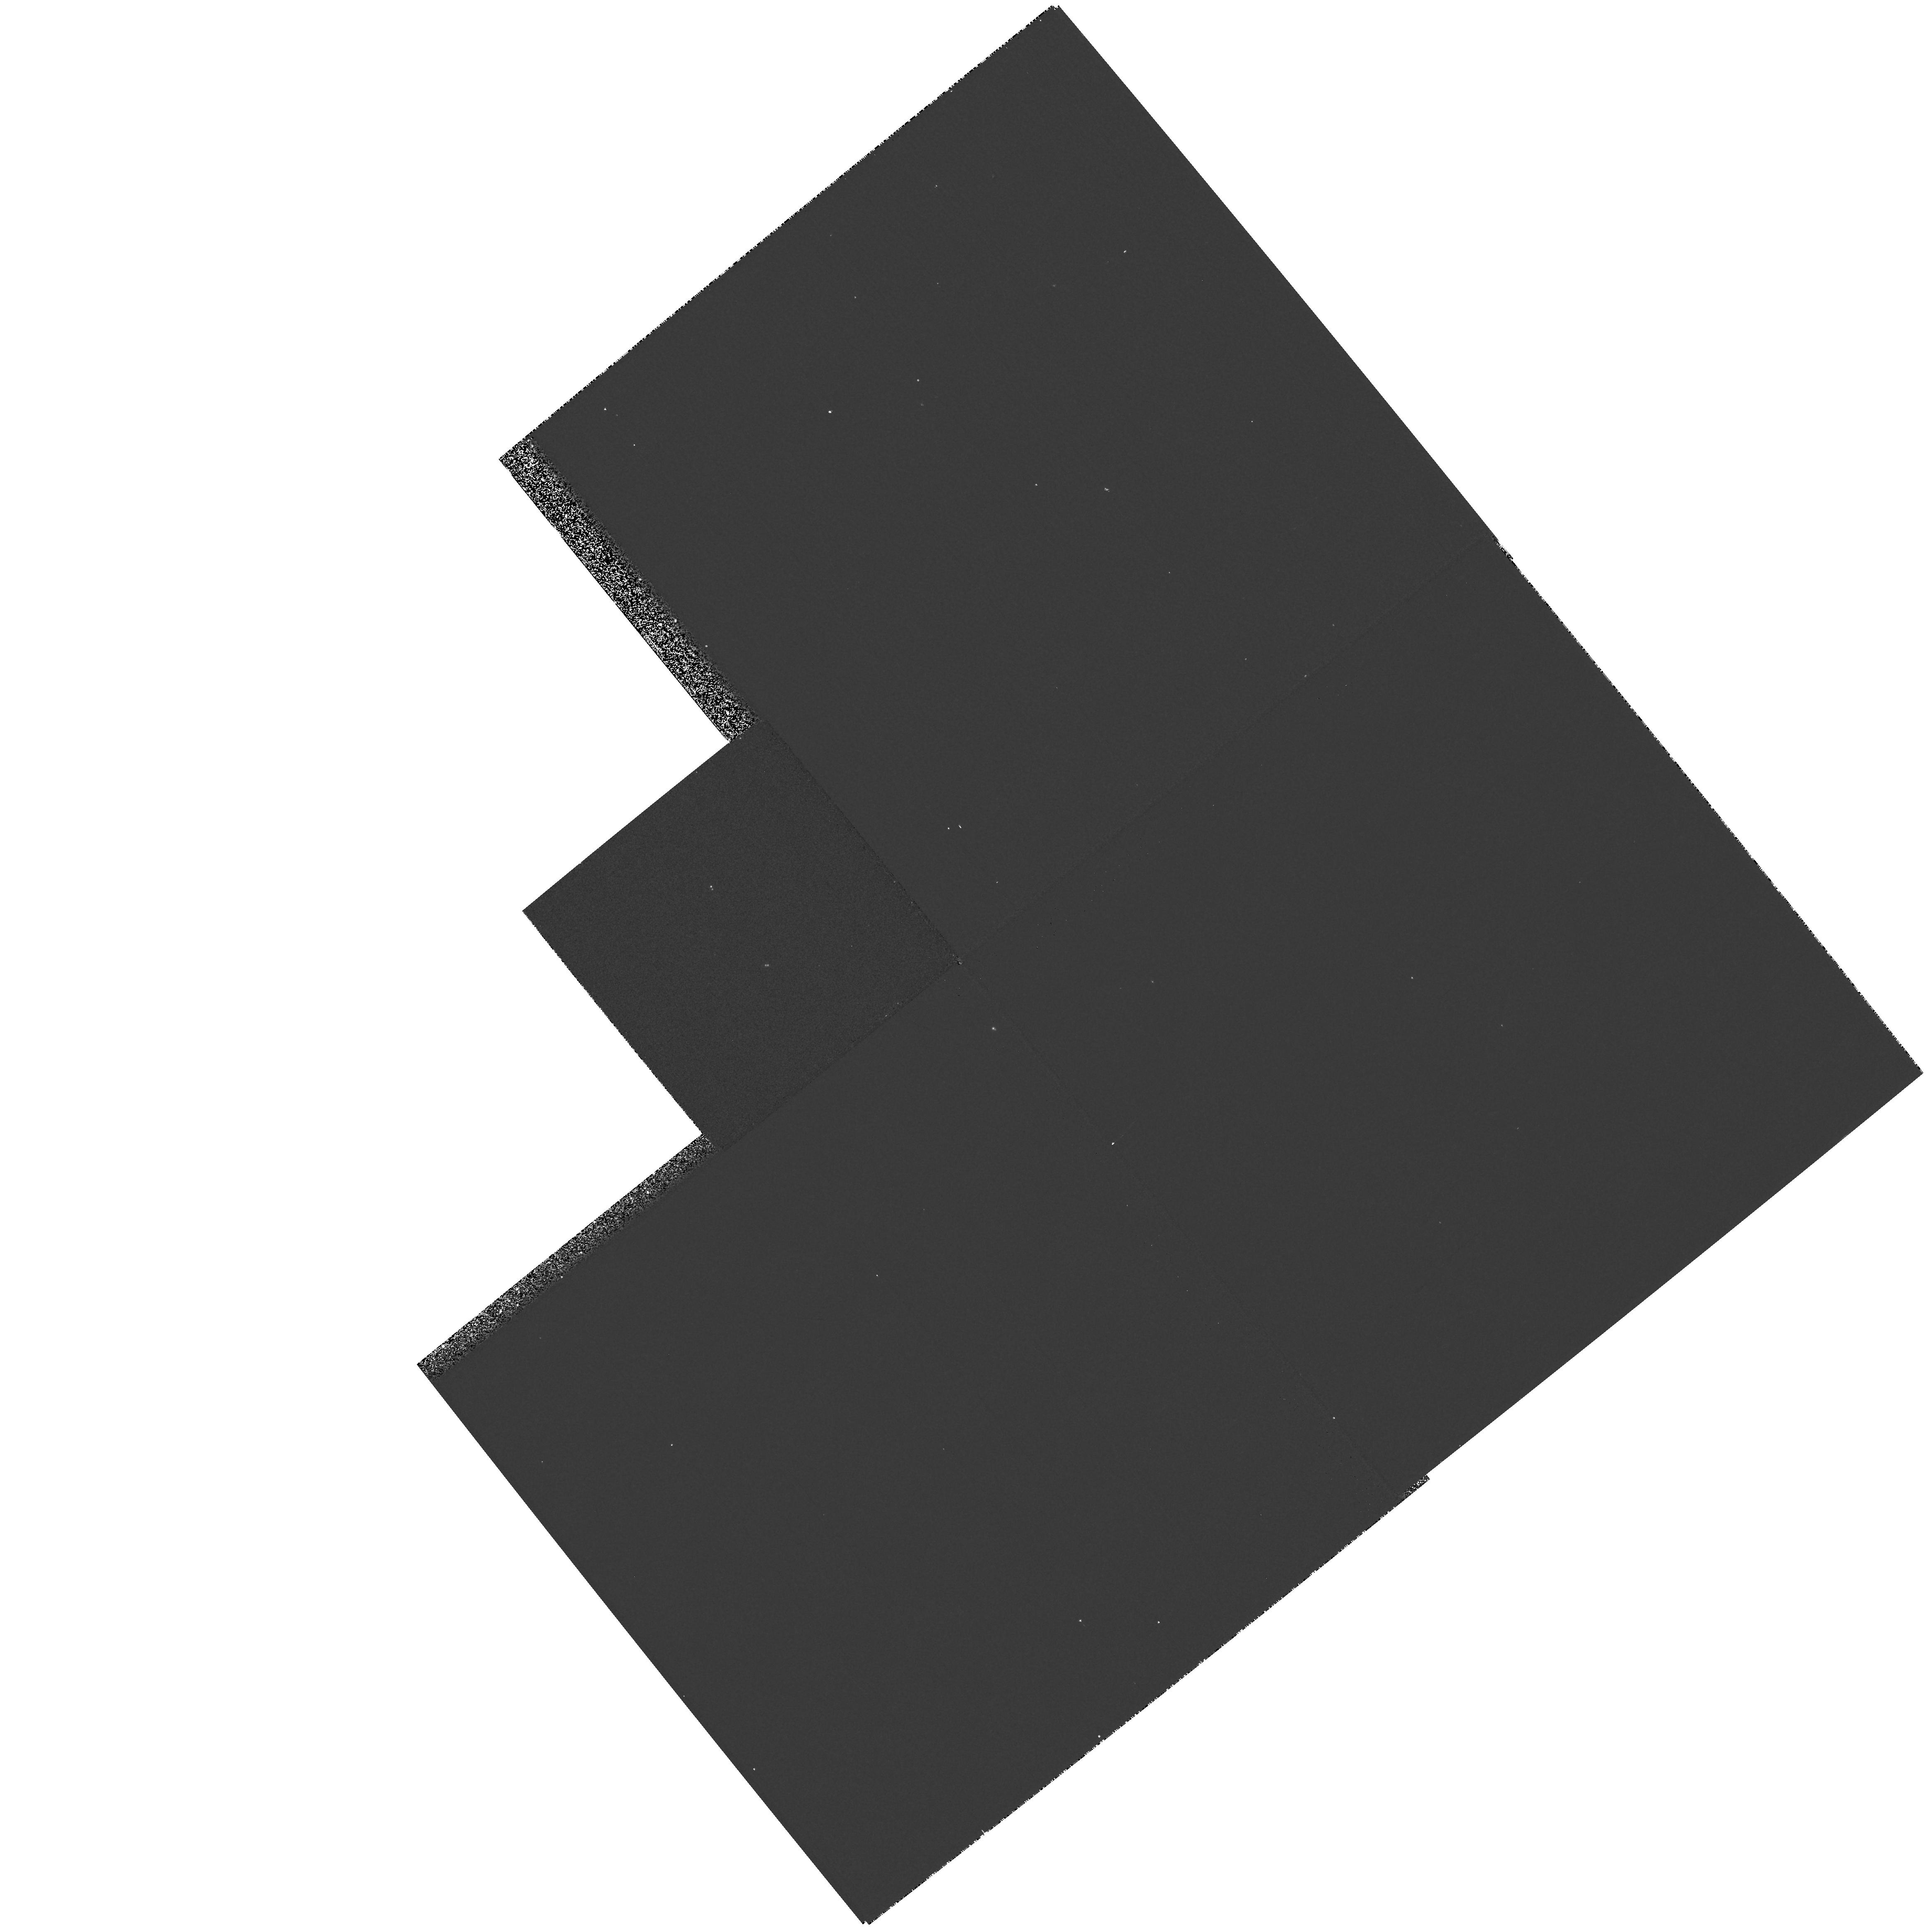
Target: V955-TAU
Instrument: WFPC2/PC
Filter: F336W
Exposure: 5 min
Observation ID: hst_6735_11_wfpc2_pc_f336w_u3ml11

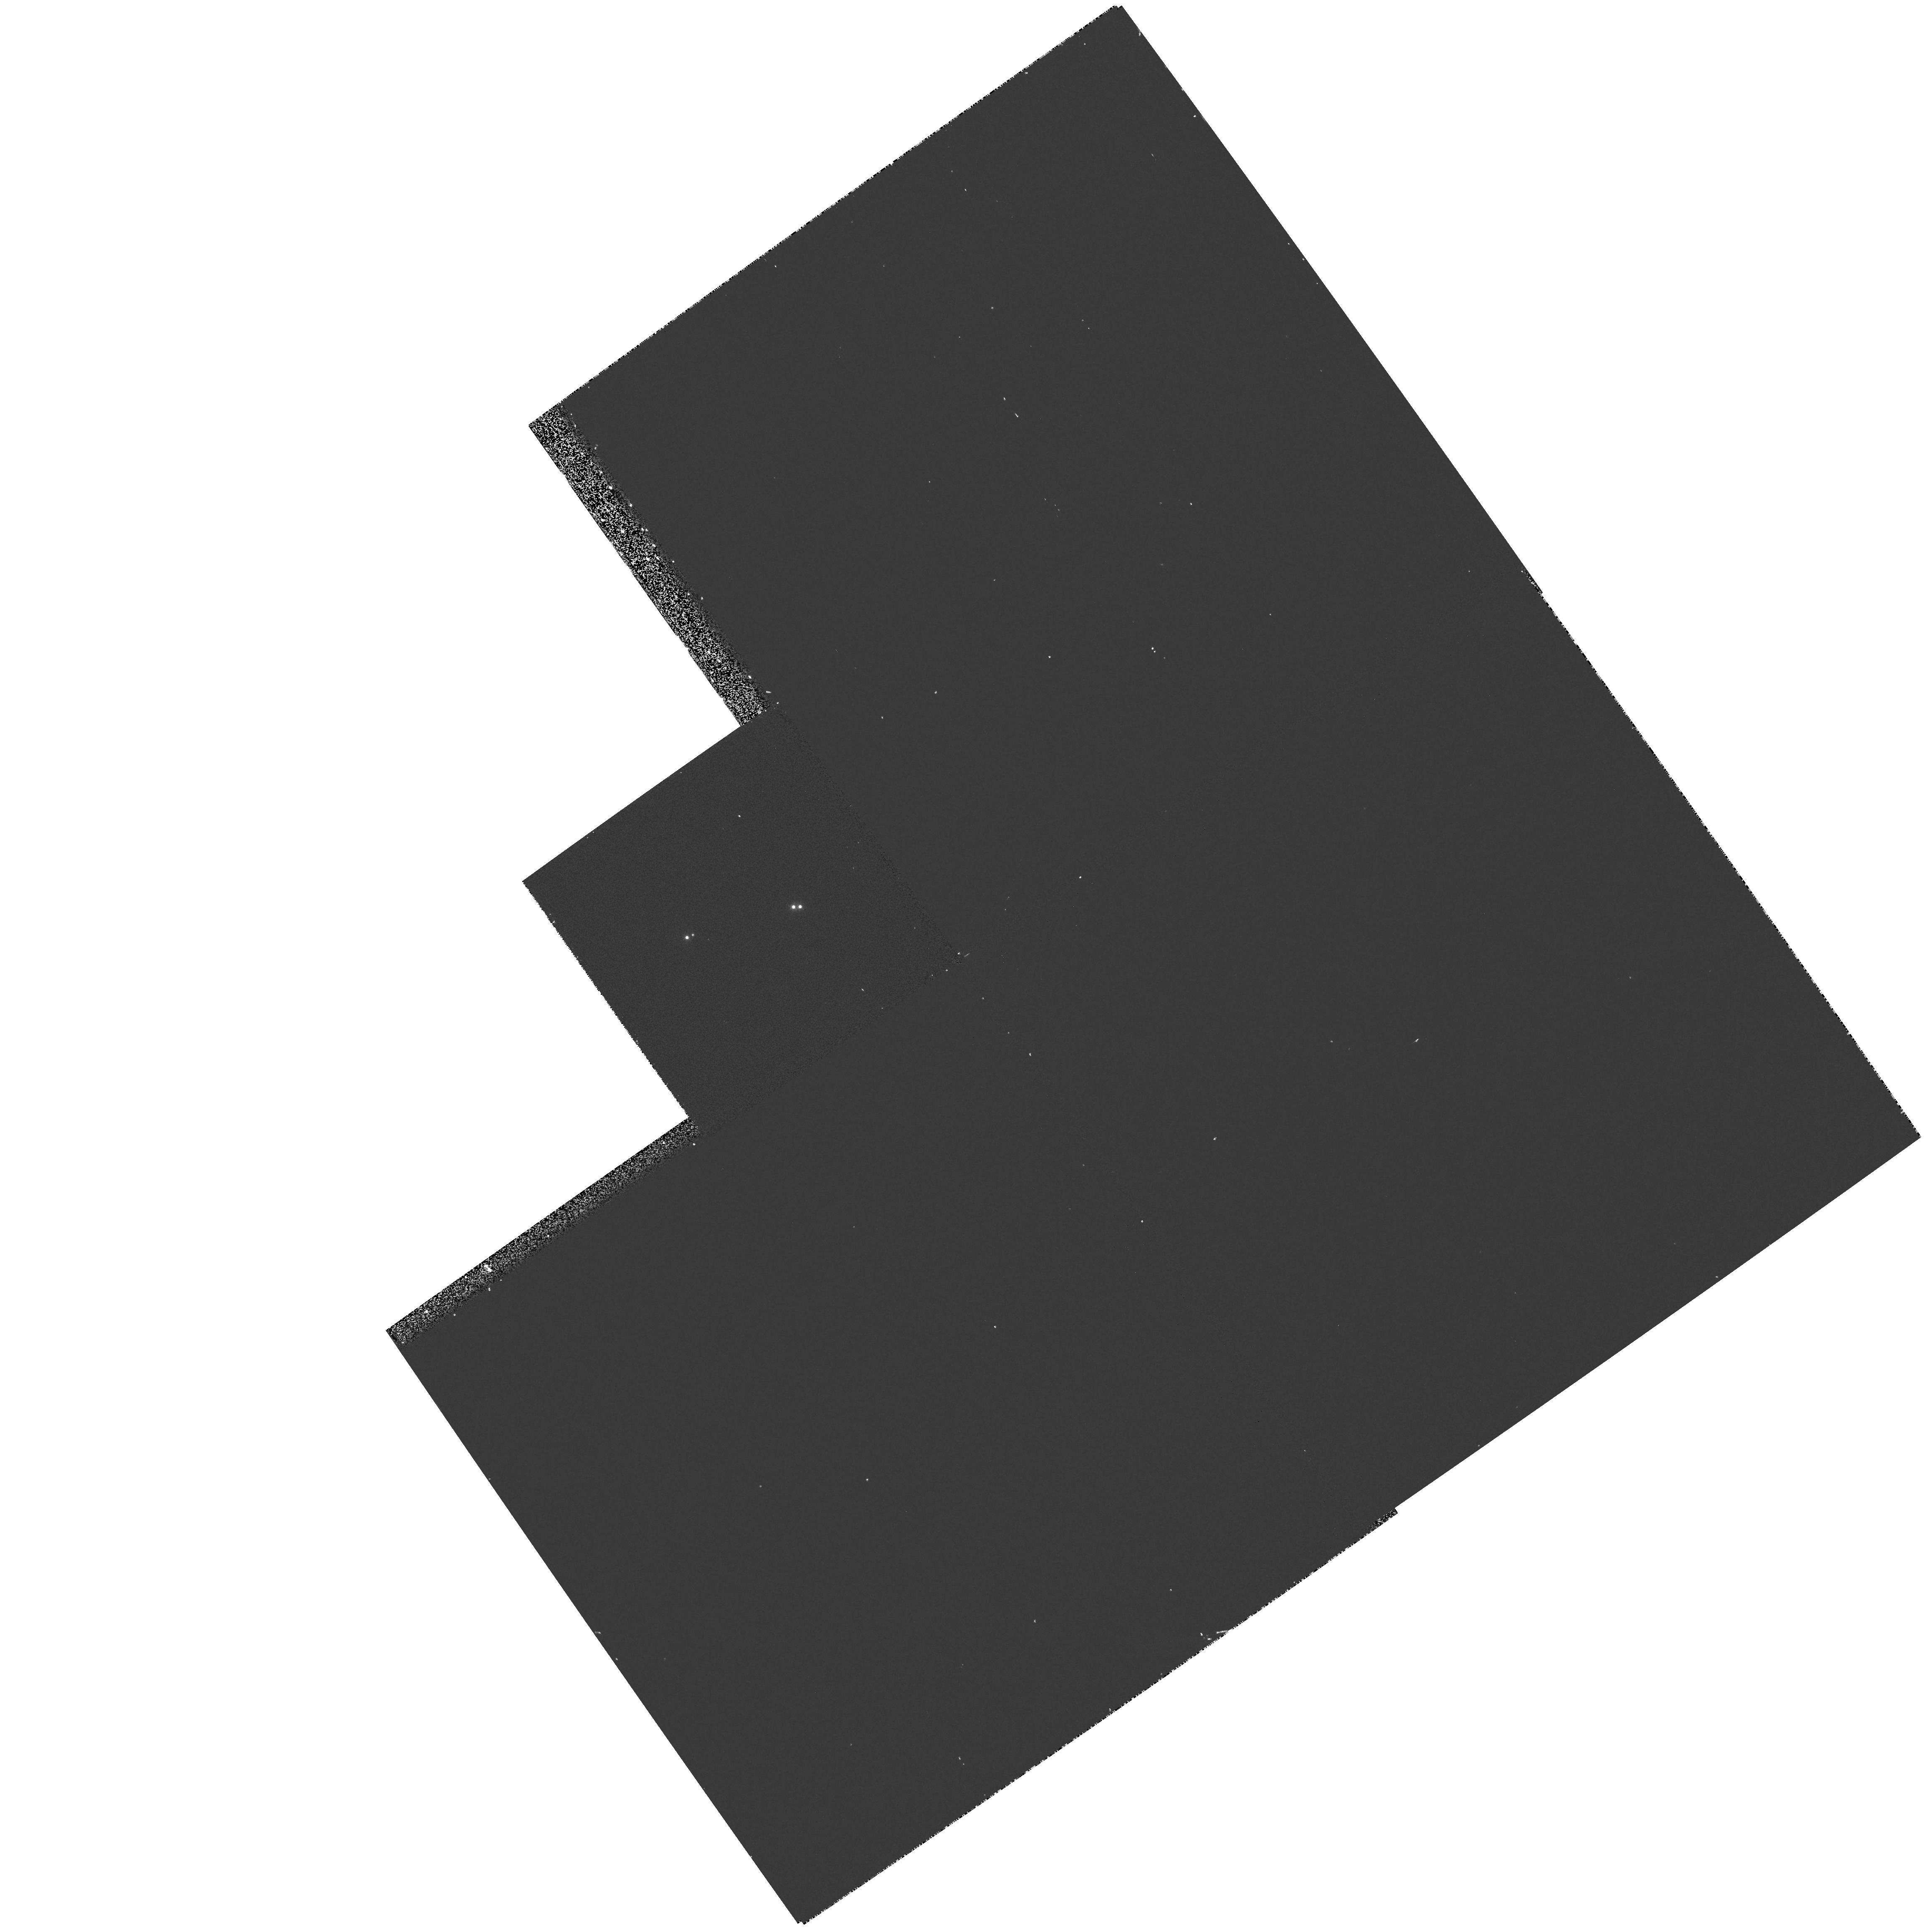
Target: FV-TAU
Instrument: WFPC2/PC
Filter: F656N
Exposure: 12 min
Observation ID: hst_6735_04_wfpc2_pc_f656n_u3ml04

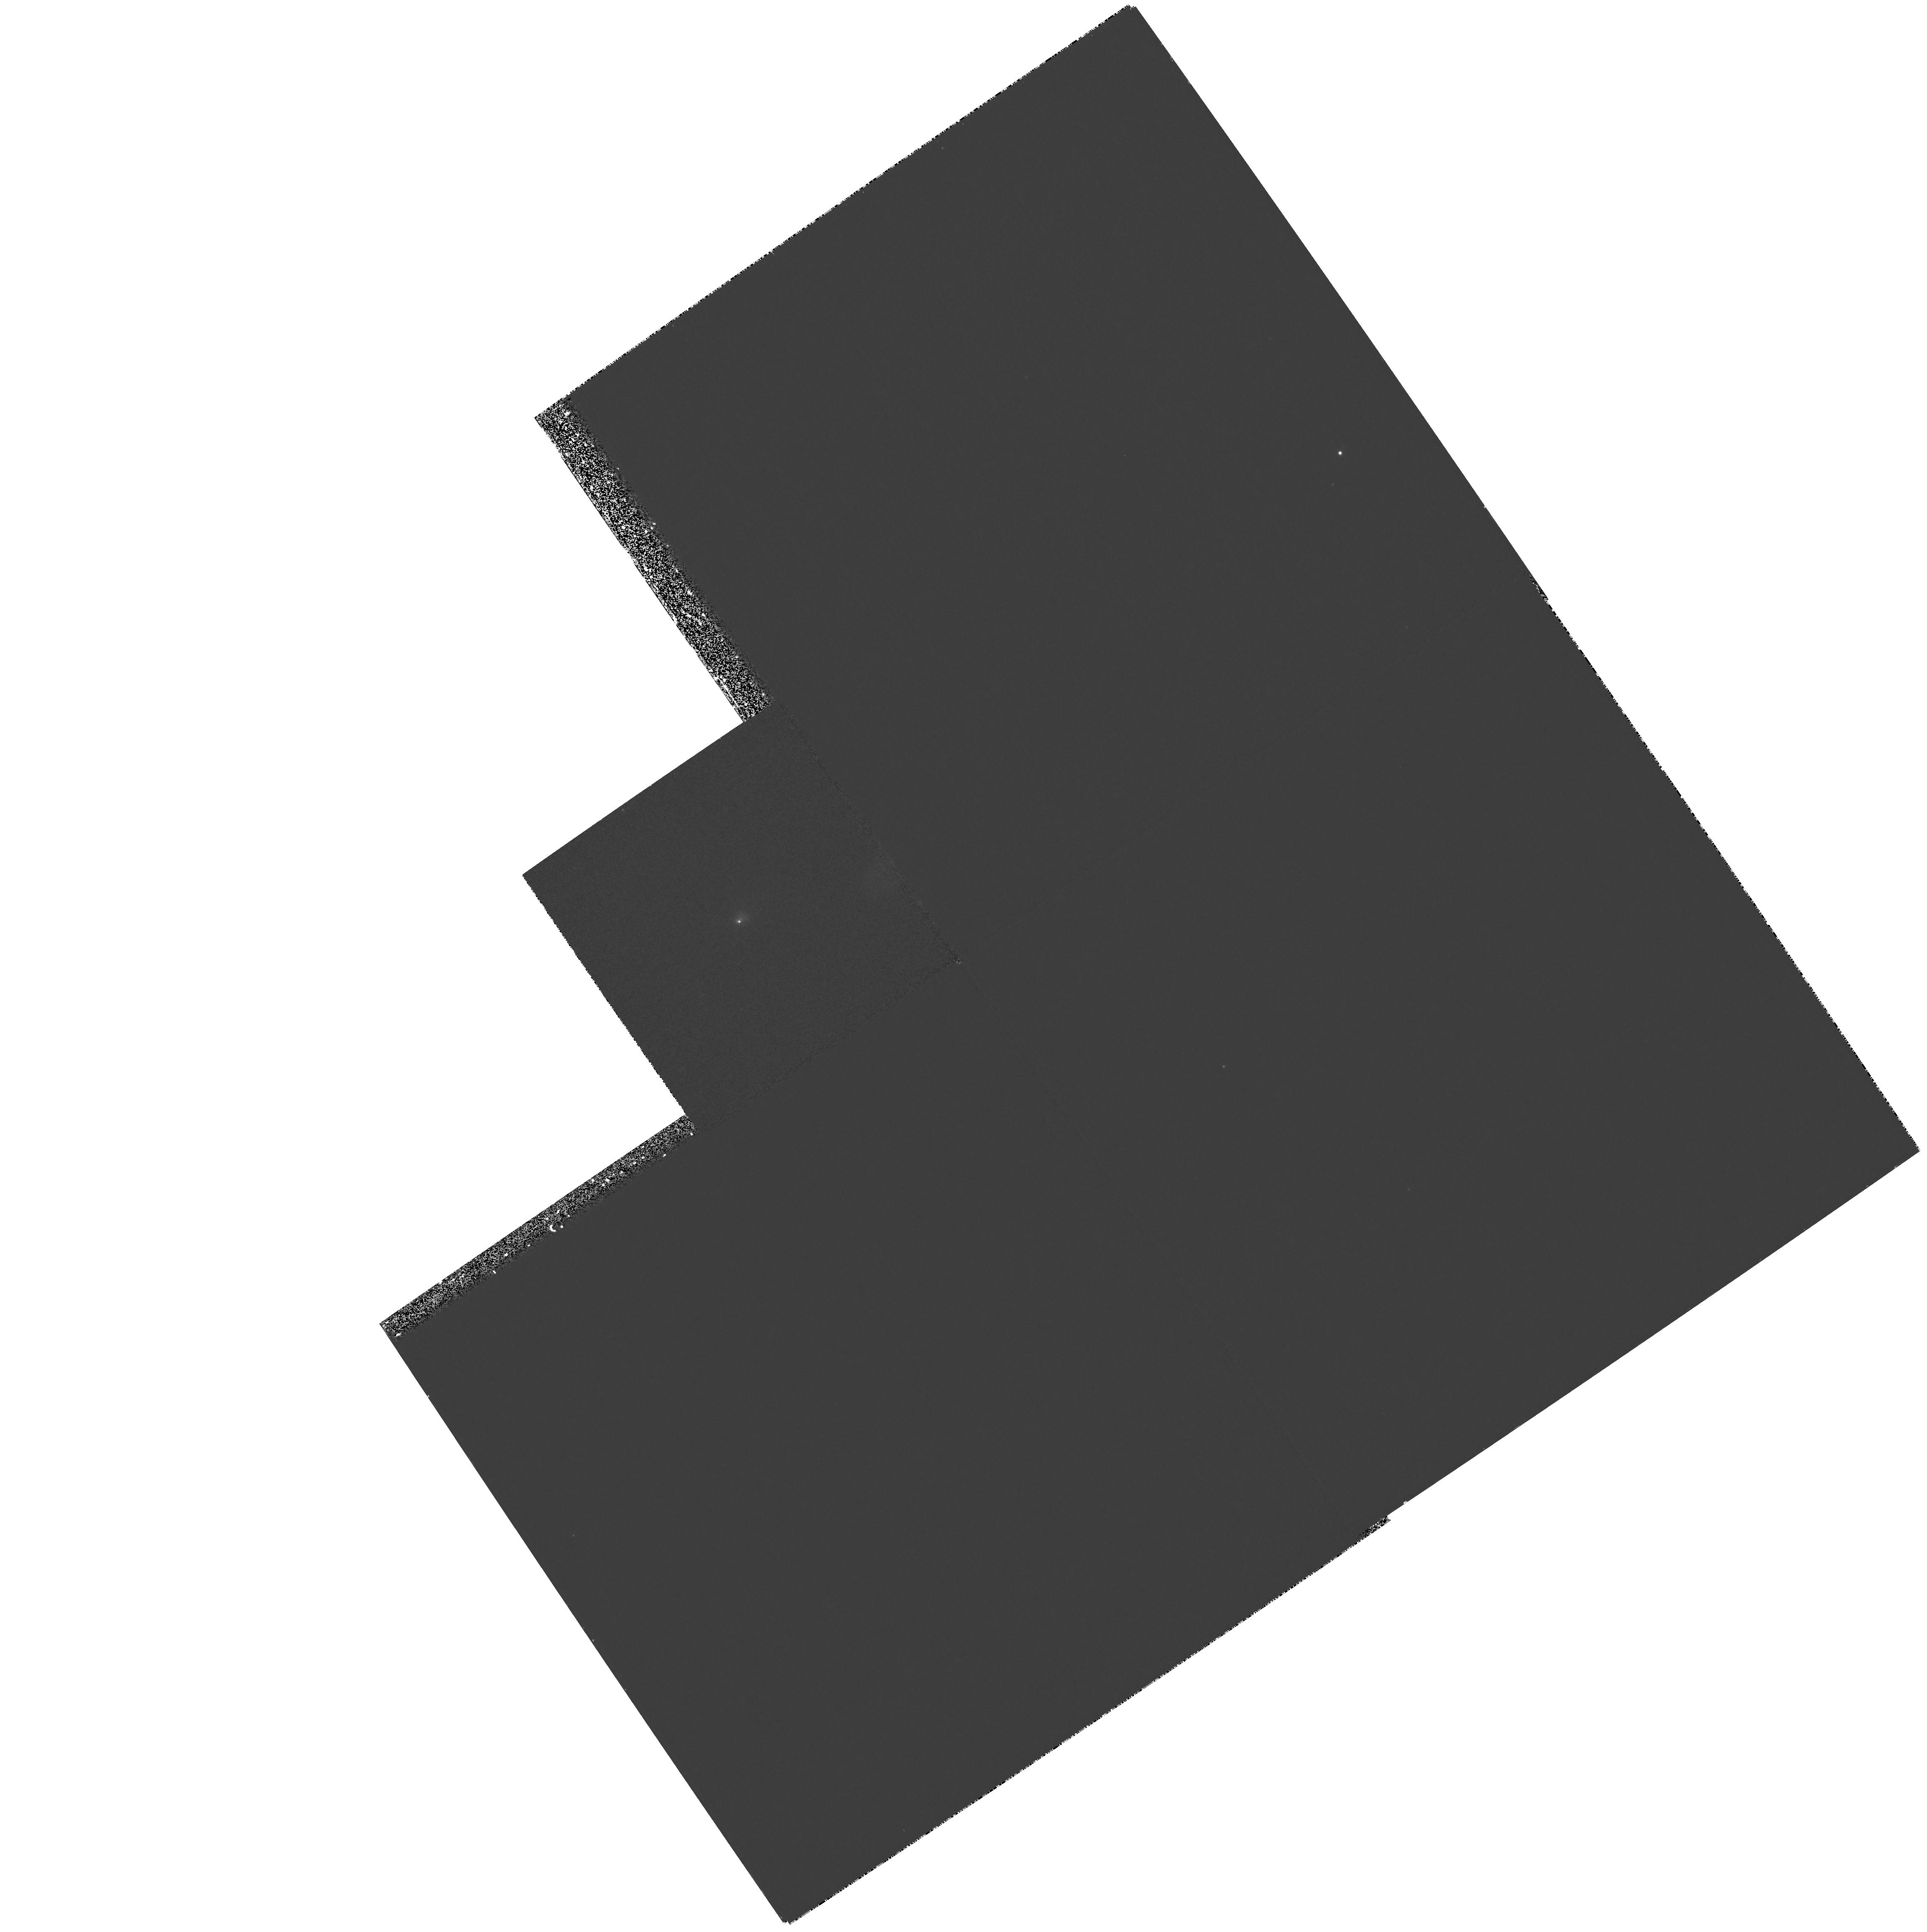
Target: FS-TAU
Instrument: WFPC2/PC
Filter: F336W
Exposure: 27 min
Observation ID: hst_6735_03_wfpc2_pc_f336w_u3ml03

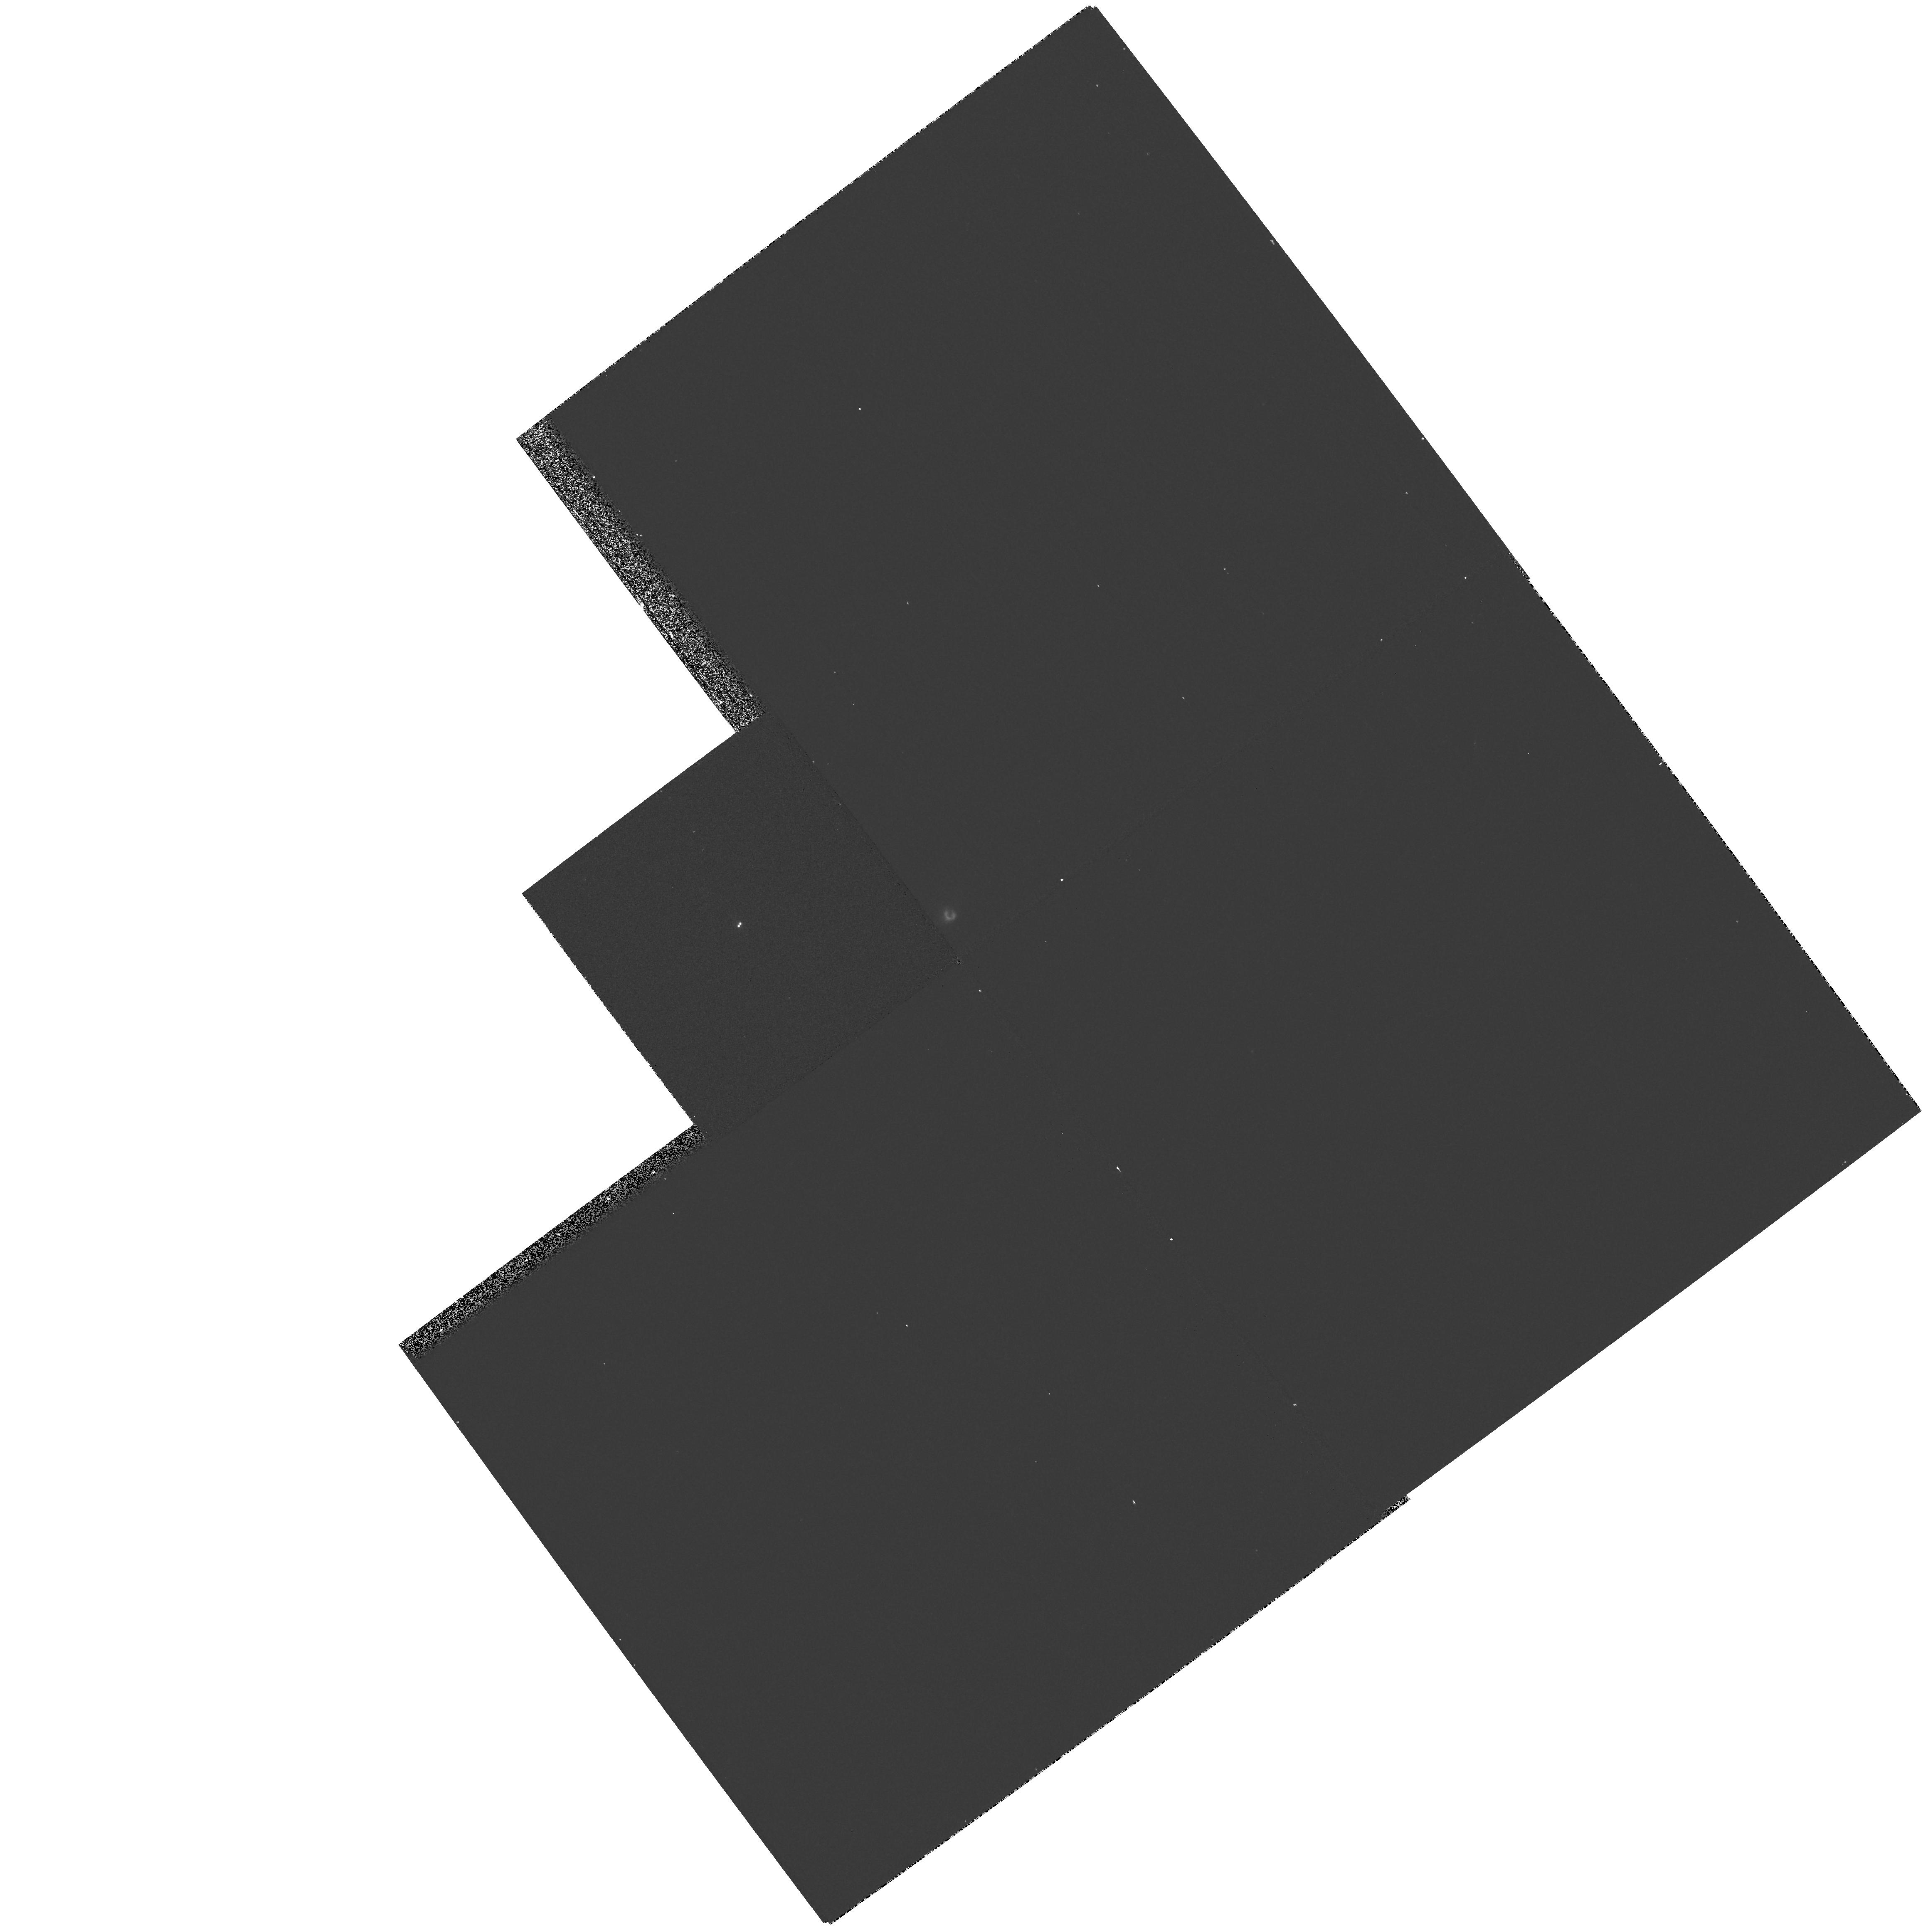
Target: XZ-TAU
Instrument: WFPC2/PC
Filter: F336W
Exposure: 5 min
Observation ID: hst_6735_06_wfpc2_pc_f336w_u3ml06

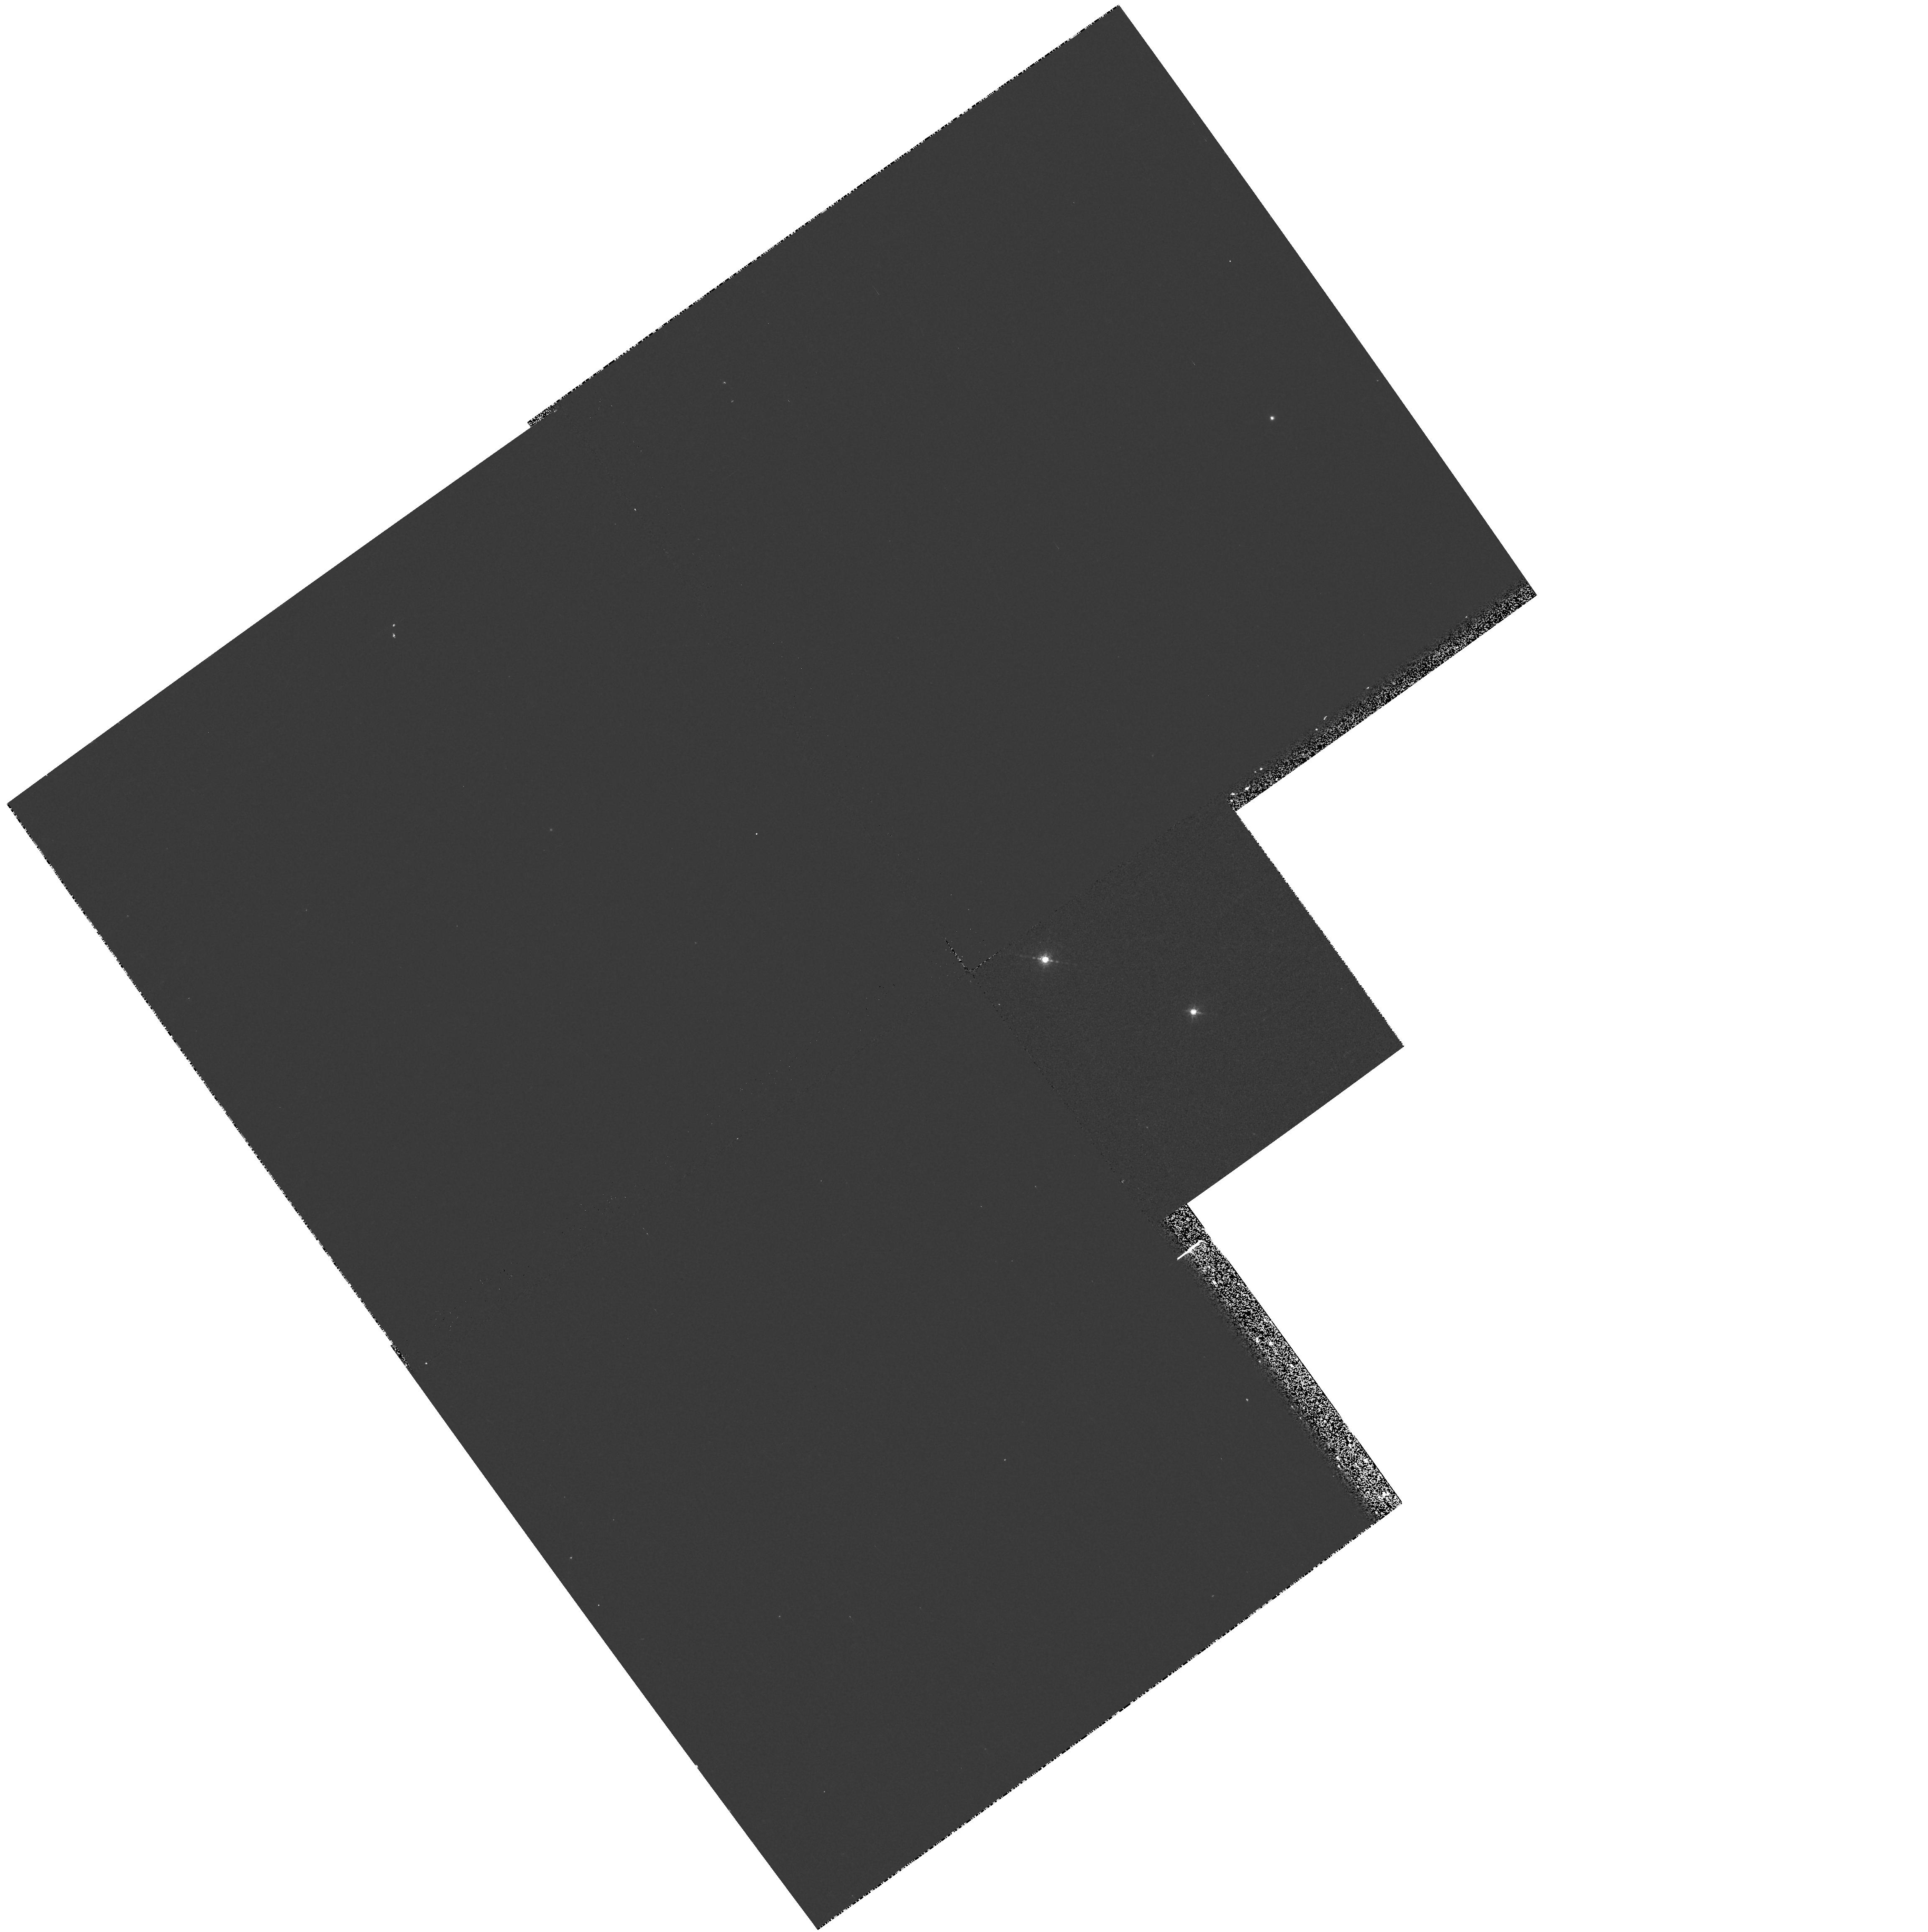
Target: FY-TAU
Instrument: WFPC2/PC
Filter: F656N
Exposure: 7 min
Observation ID: hst_6735_07_wfpc2_pc_f656n_u3ml07

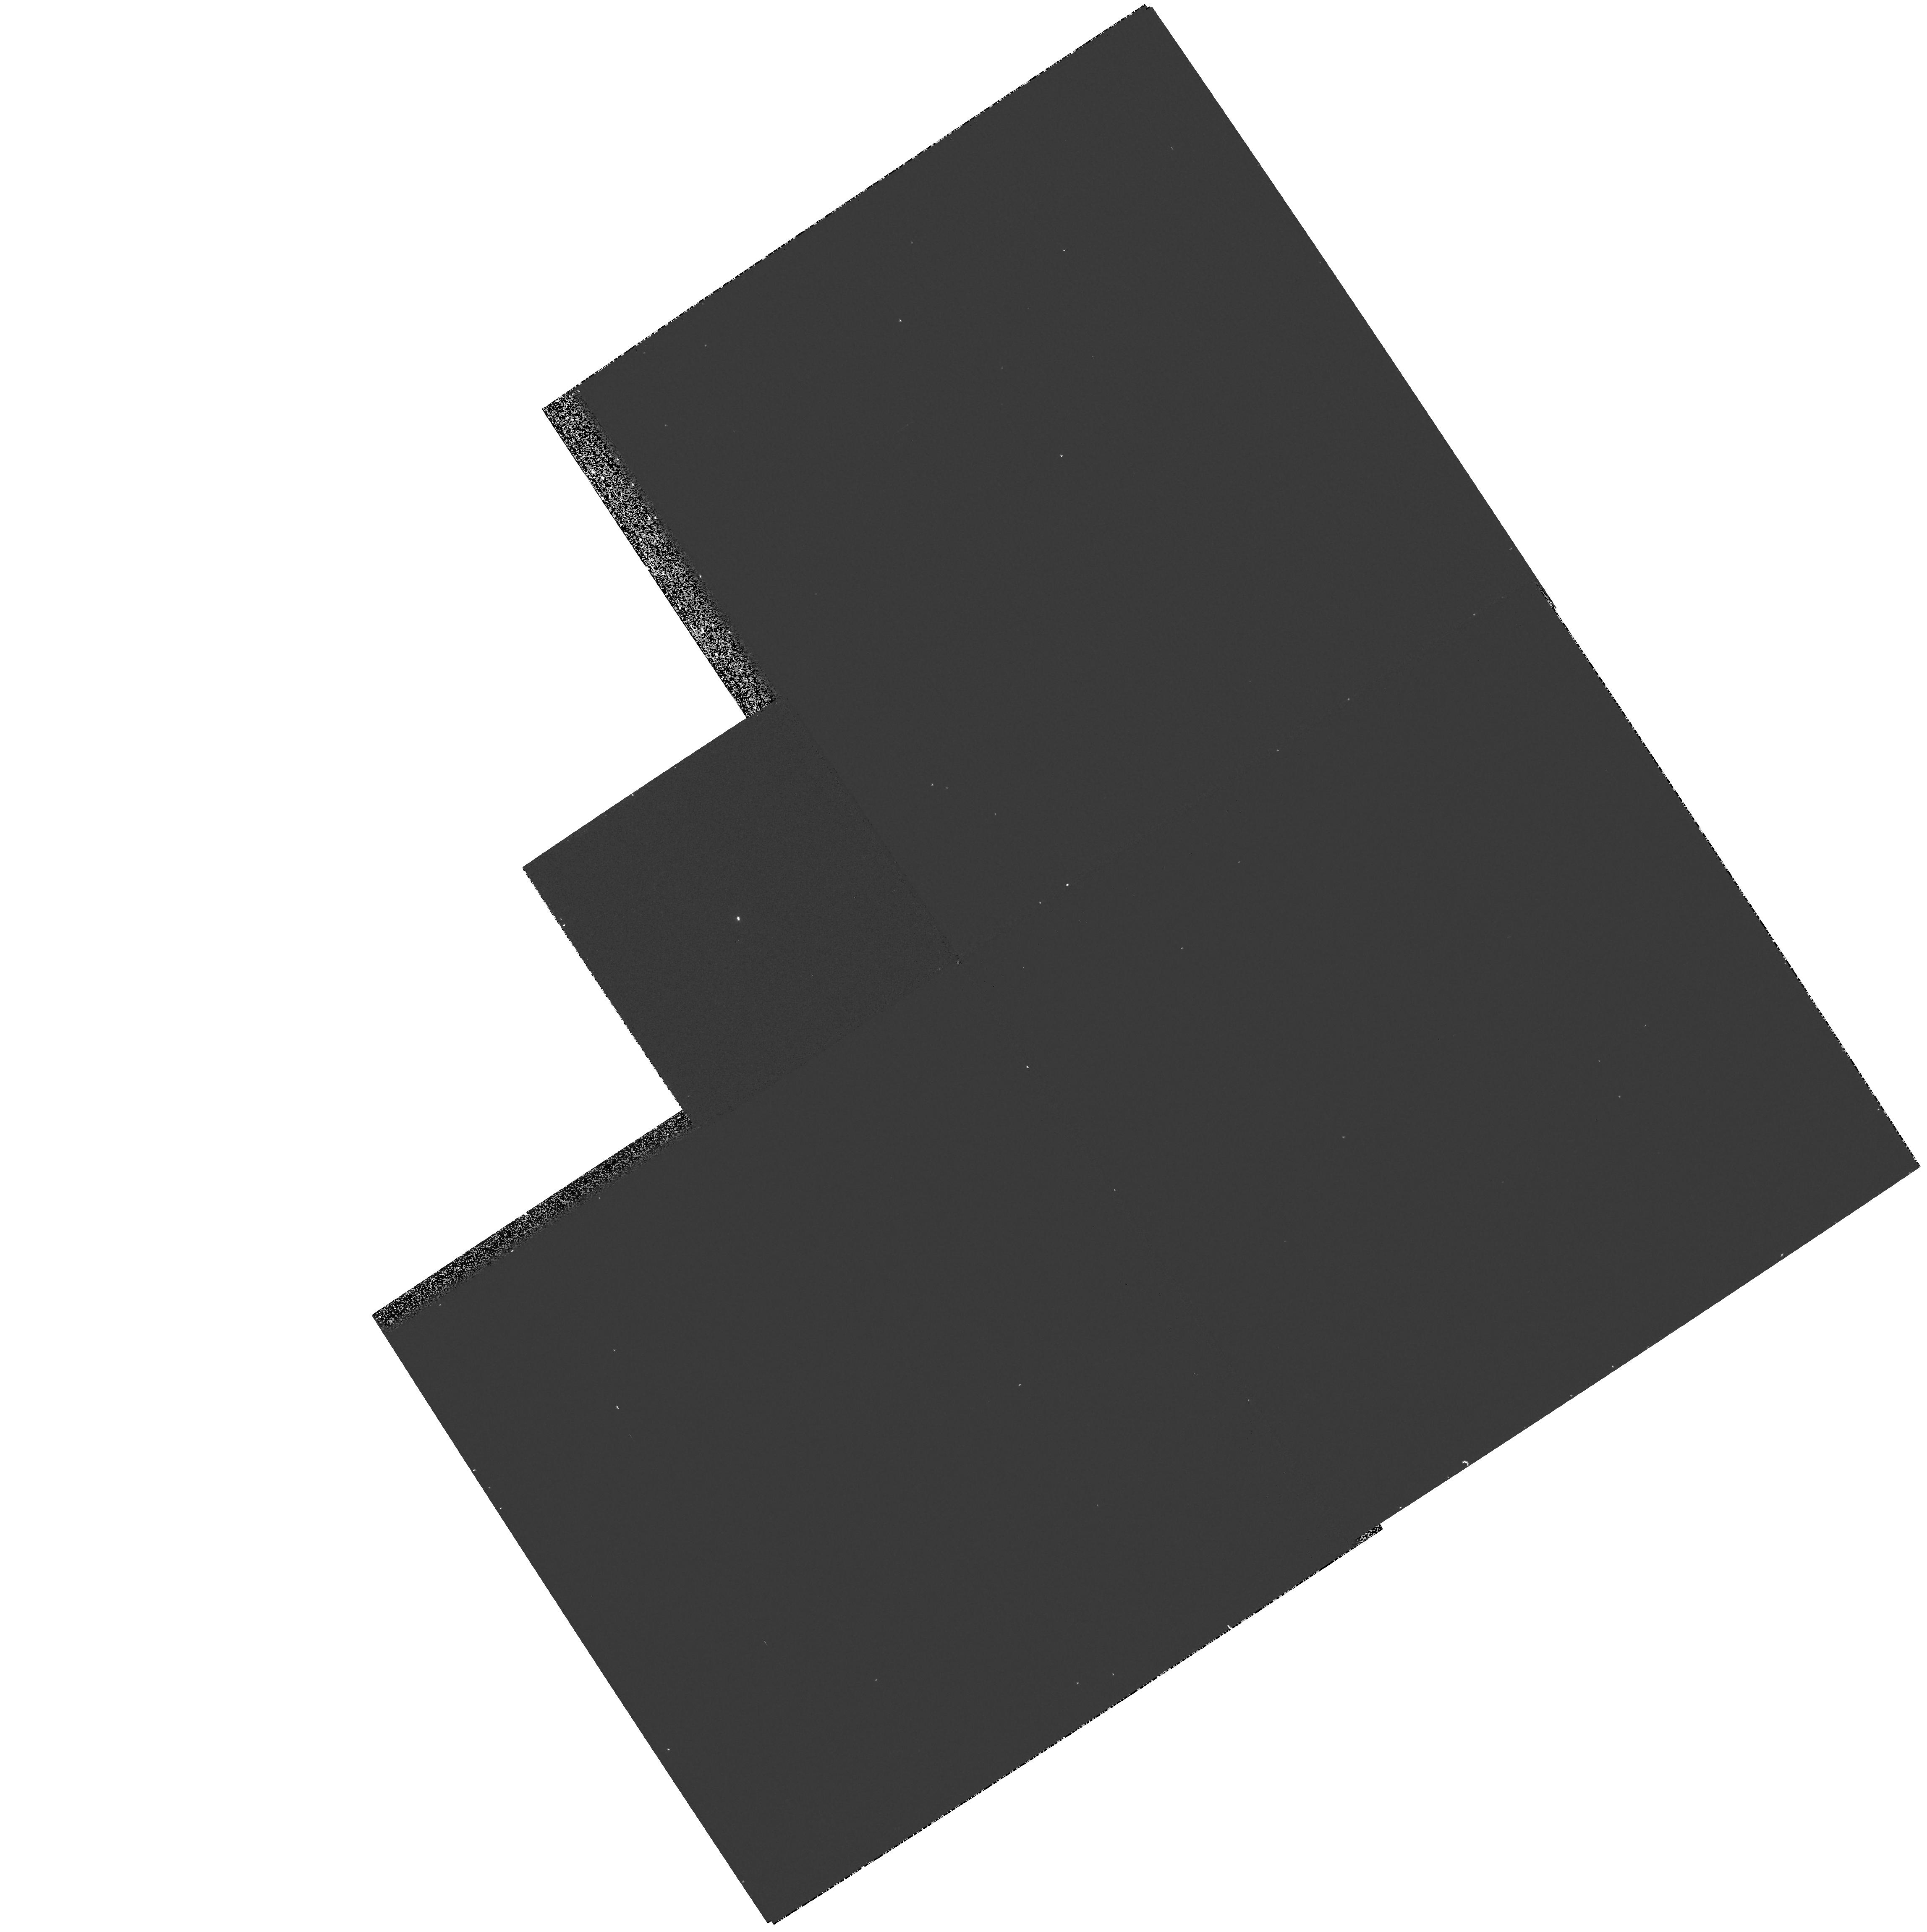
Target: FO-TAU
Instrument: WFPC2/PC
Filter: F336W
Exposure: 5 min
Observation ID: hst_6735_01_wfpc2_pc_f336w_u3ml01

Locating Disks, Accretion Flows, and Outflows in Close Binary T Tauri Stars (PI: Ghez, Andrea M.)

Although the standard model for star formation is based on single stars, we now know that most T Tauri stars are in multiple star systems with the majority having separations less than 100 AU, the size typically inferred for a circumstellar disk. Planetary Camera (PC) observations of a few T Tauri binary stars in Cycle 4 have revealed a particularly surprising result: contrary to the standard model for T Tauri stars, the secondary stars have ultra-violet (UV) but no infrared (IR) excesses. We interpret this as a signature of diskless accretion, a phenomenon previously unobserved in T Tauri stars. Furthermore, this result suggests that planetary formation is unlikely to occur around these close secondary stars. In Cycle 6, we propose to use the Planetary Camera aboard HST to carry out a high resolution imaging survey of T Tauri binary stars at a variety of wavelengths. These observations will reveal whether diskless accretion onto close (<= 100 AU) secondary stars is the norm. This would indicate the accretion of material with low angular momentum compared to the binary star and would thereby constrain binary star formation models. An additional outcome of this study is a unique test of the theoretical pre-main sequence tracks, as the components of close binary T Tauri stars are approximately coeval.